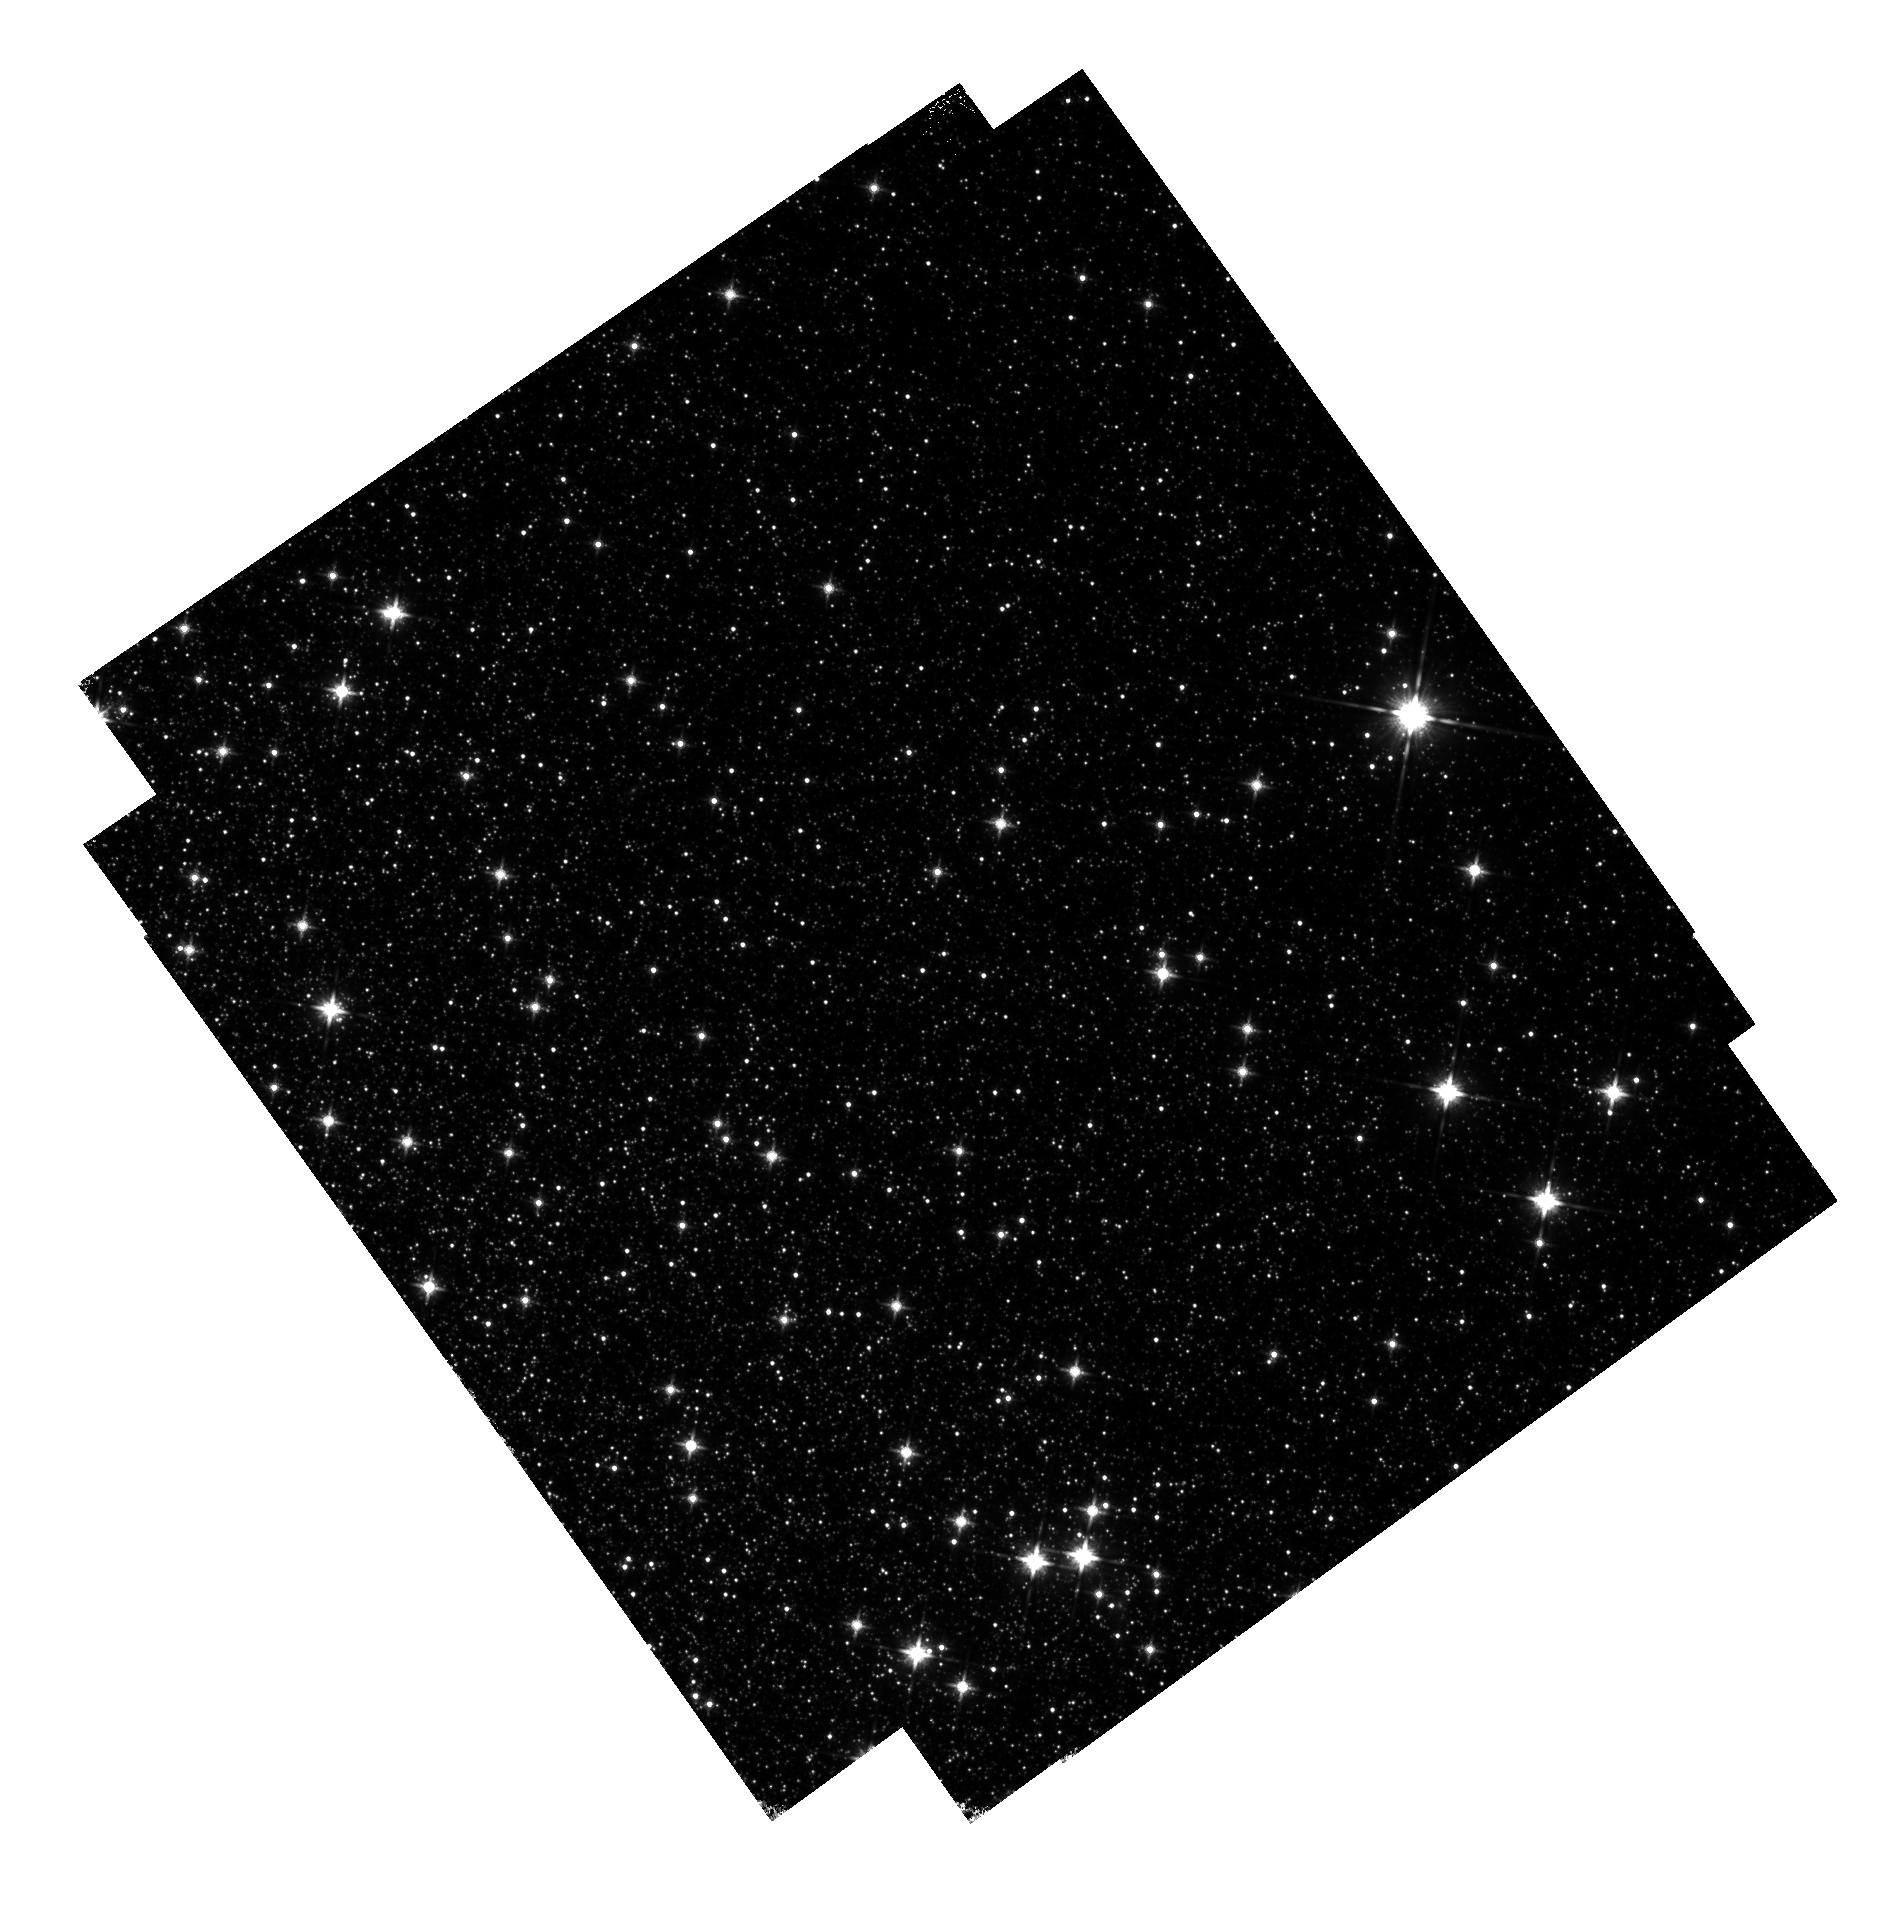
Target: field at RA 201.567°, Dec -47.423°. Instrument: WFC3/IR. Filter: F140W. Exposure: 14 min. Observation ID: hst_13606_01_wfc3_ir_f140w_ichi01

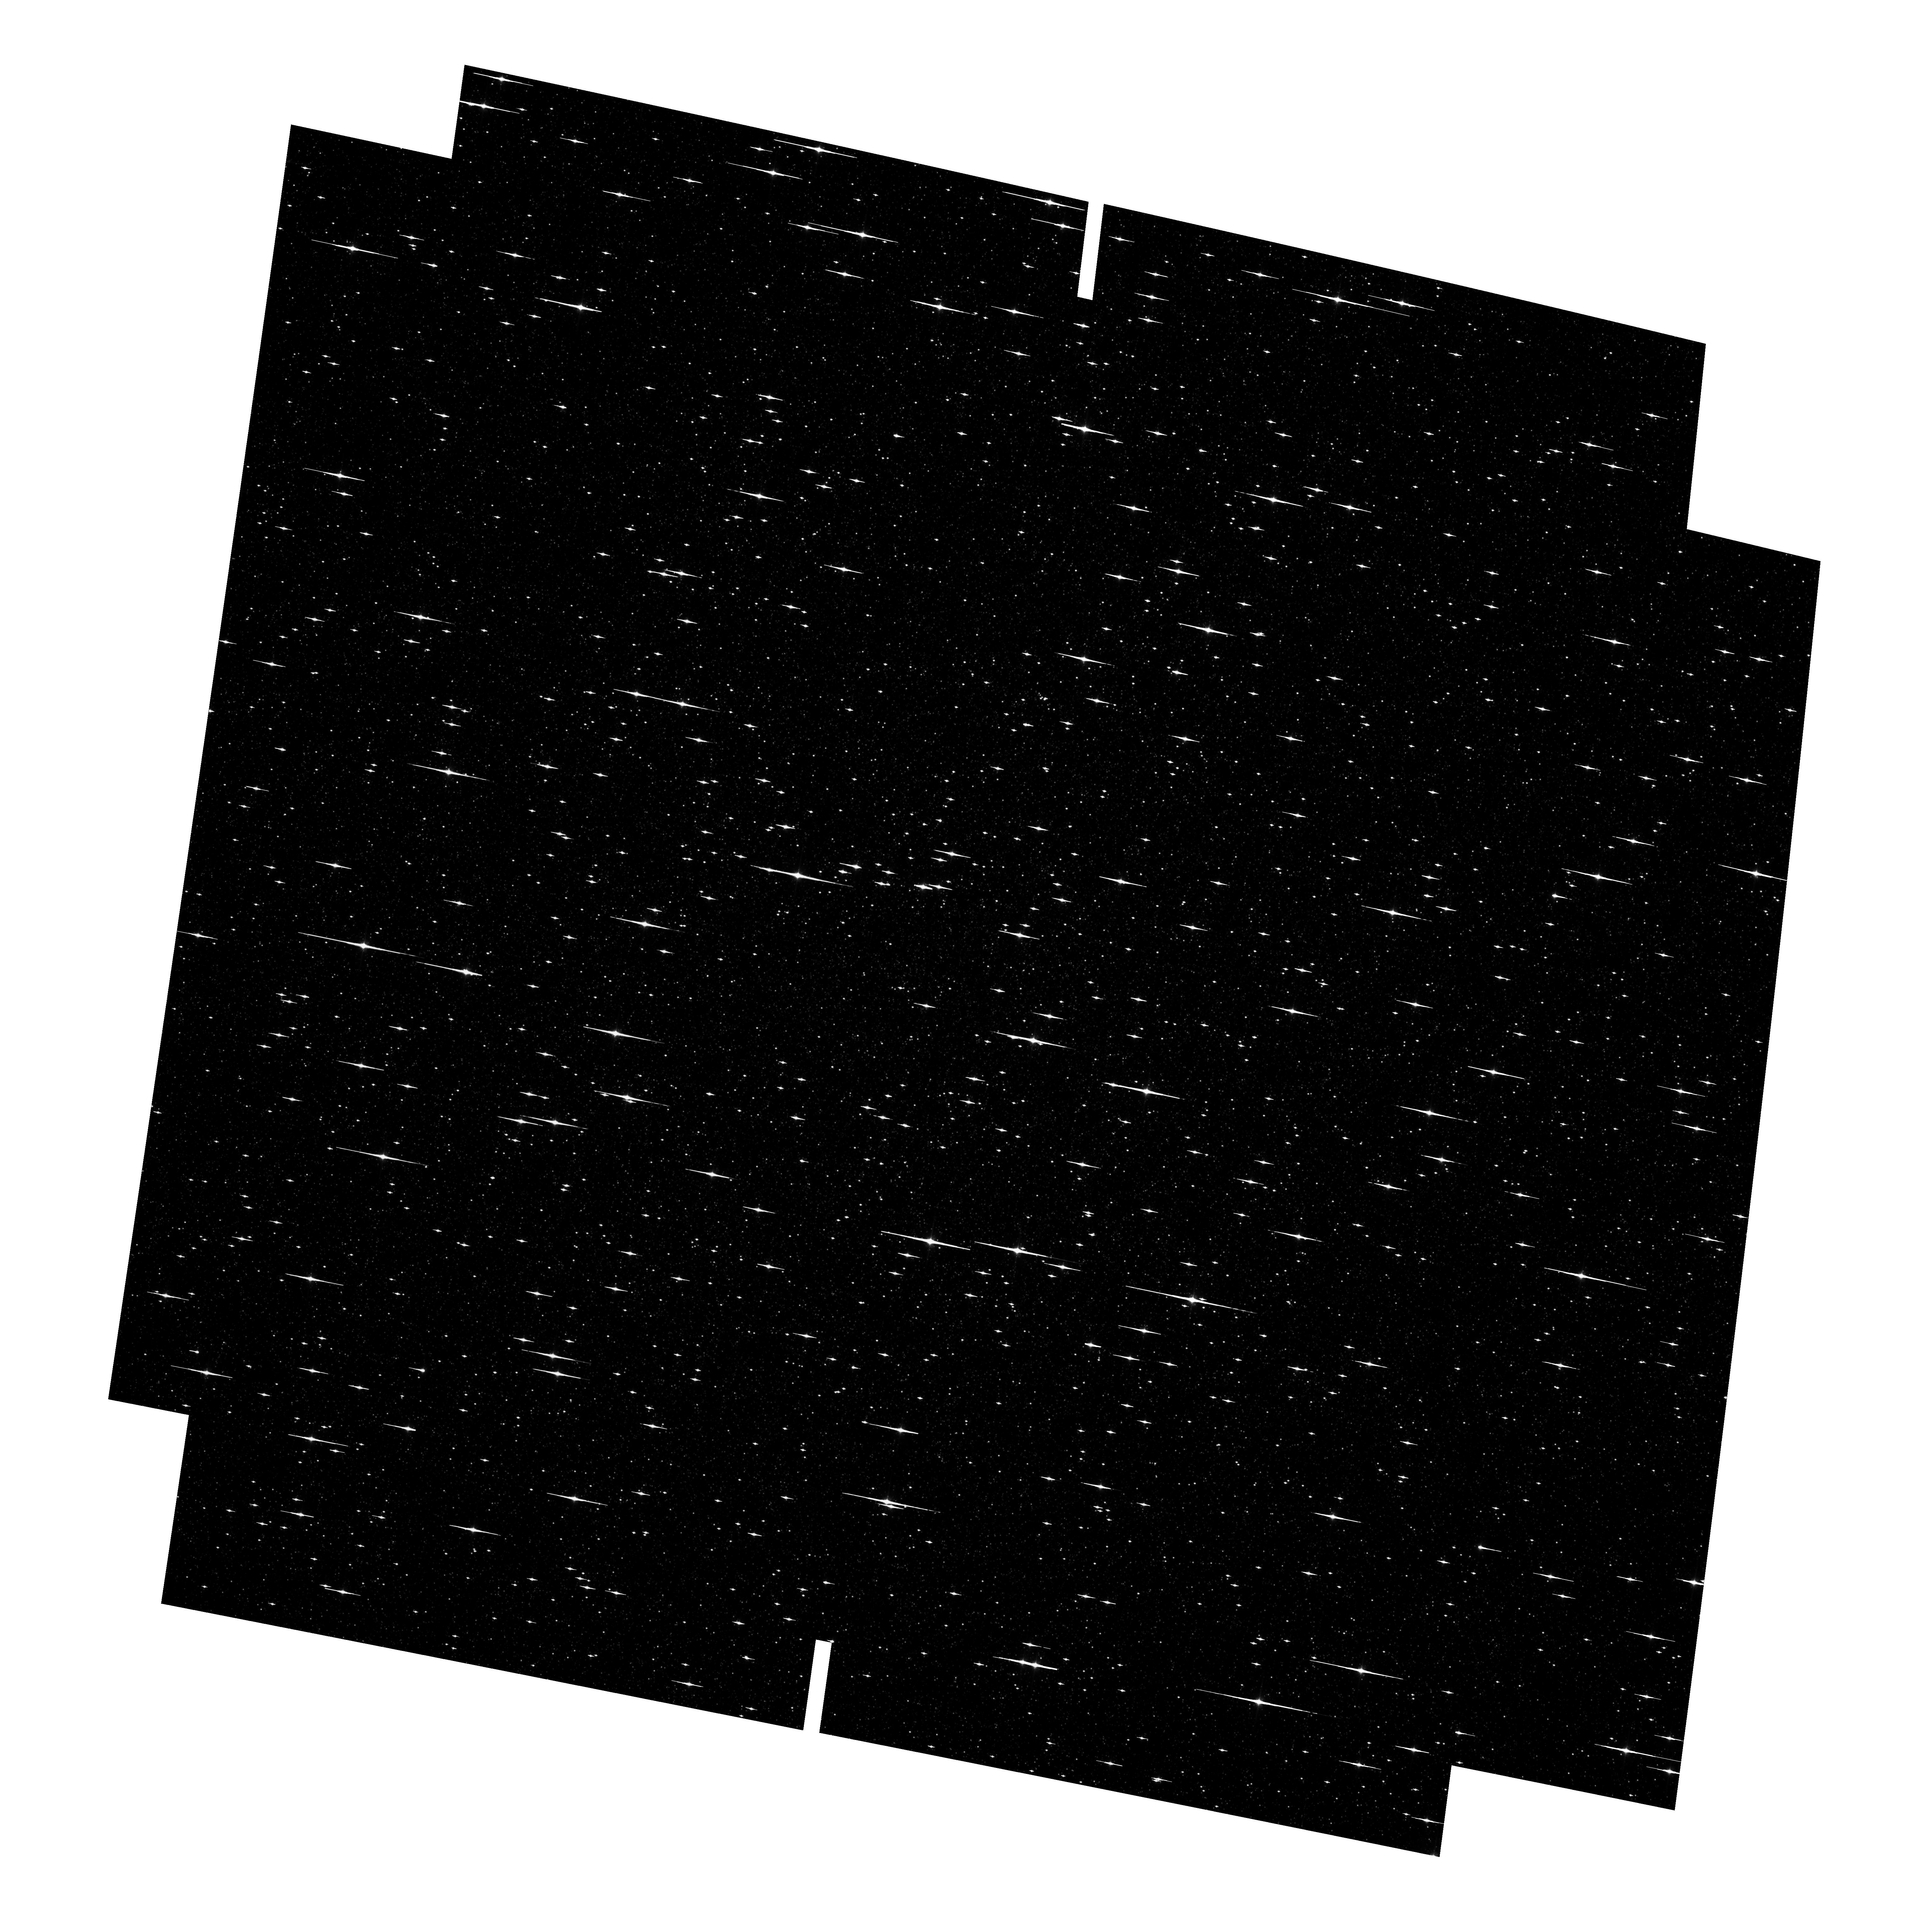
Target: OMEGACEN. Instrument: ACS/WFC. Filter: F814W. Exposure: 6 min. Observation ID: hst_13606_01_acs_wfc_f814w_jchi01

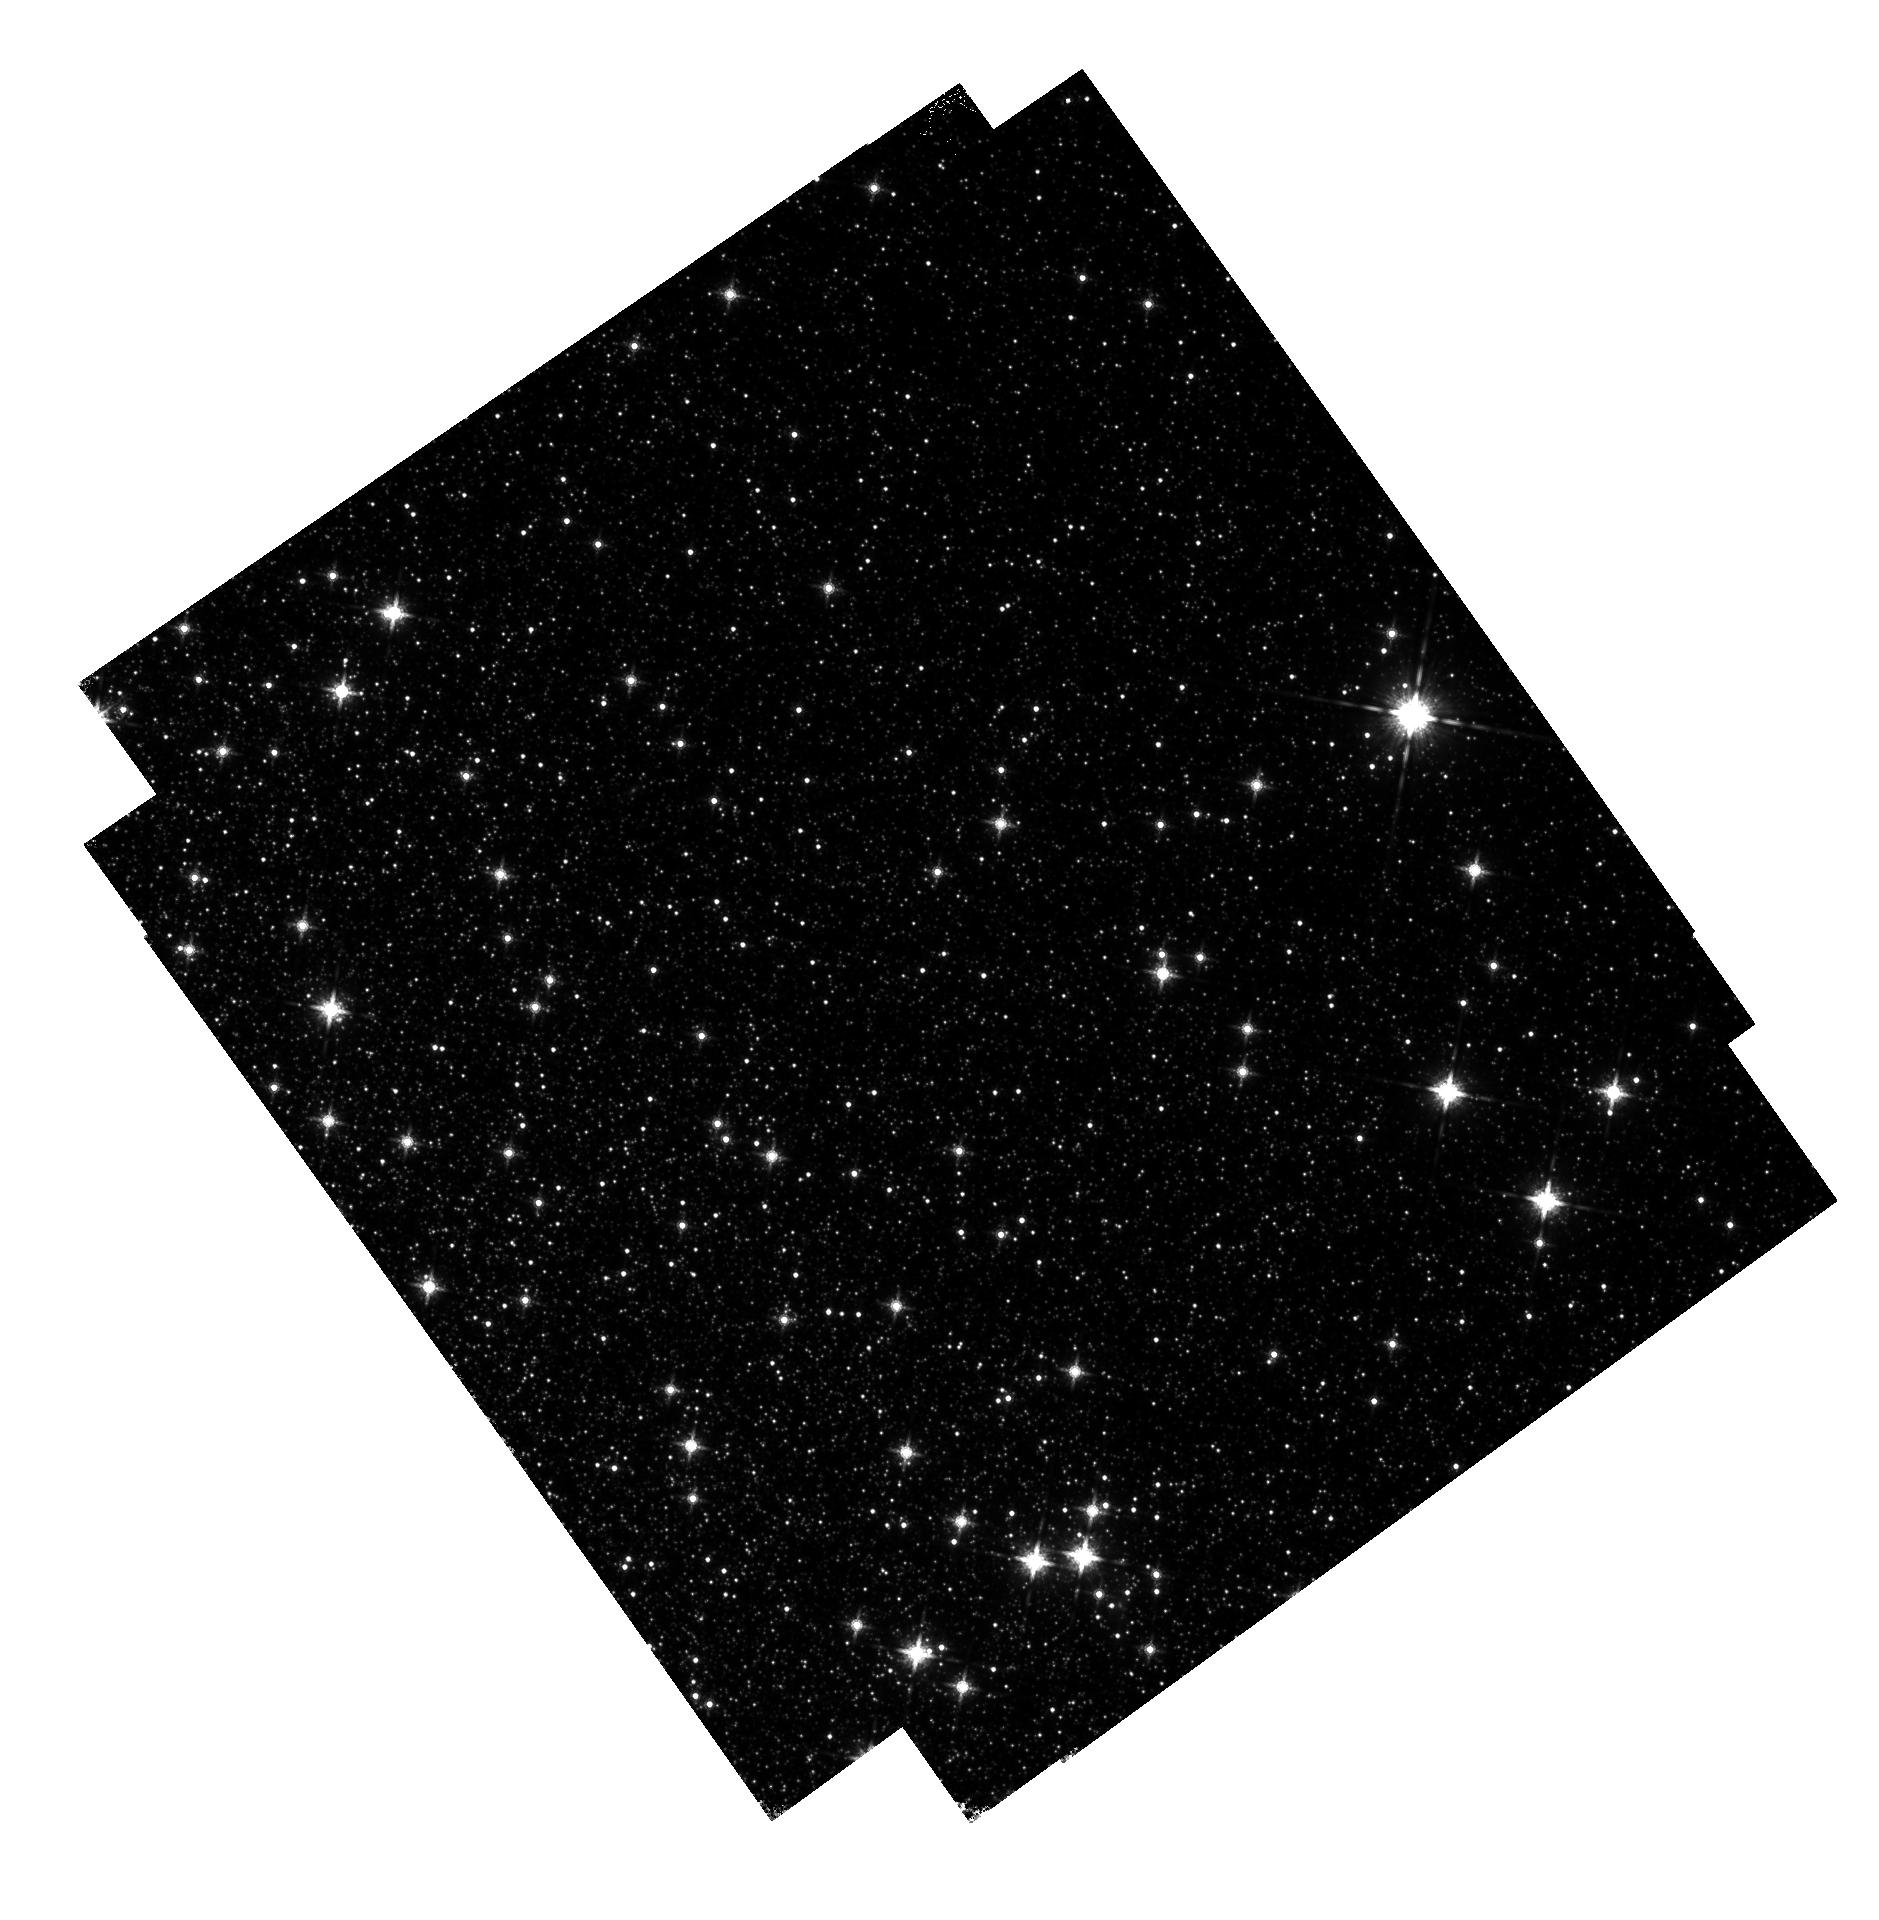
Target: field at RA 201.571°, Dec -47.417°. Instrument: WFC3/IR. Filter: F160W. Exposure: 14 min. Observation ID: hst_13606_01_wfc3_ir_f160w_ichi01

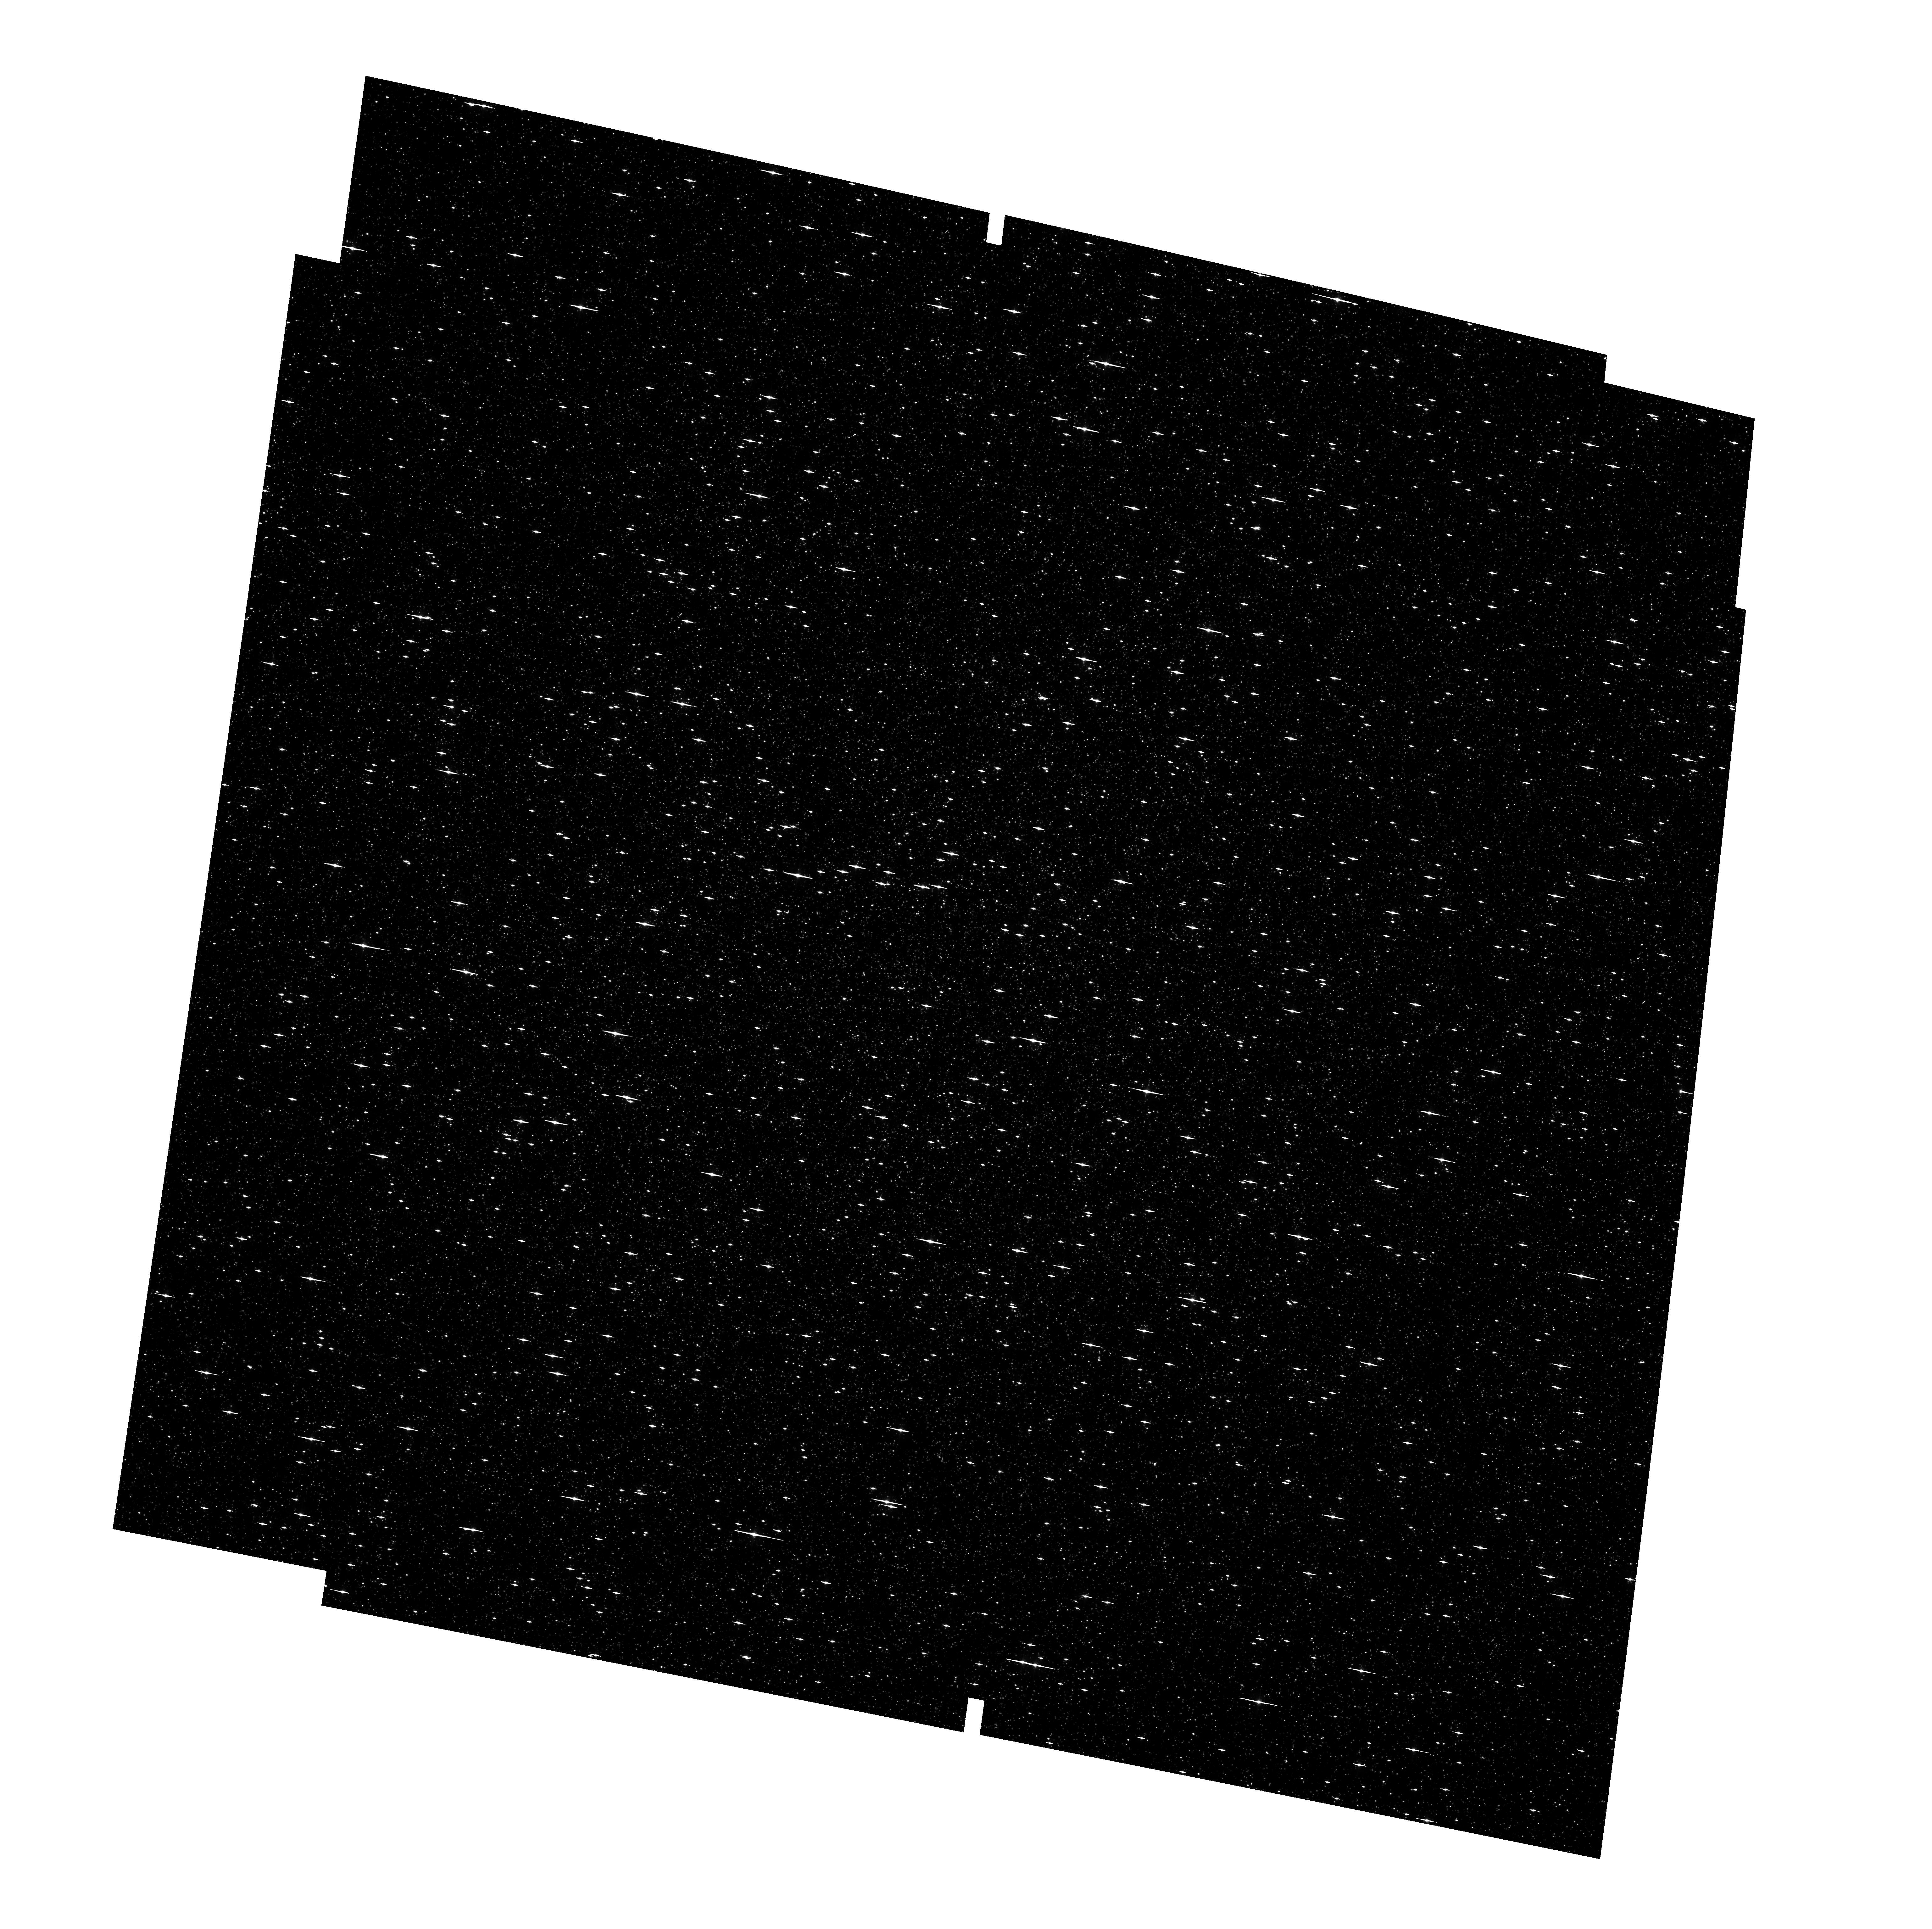
Target: OMEGACEN. Instrument: ACS/WFC. Filter: F435W. Exposure: 23 min. Observation ID: hst_13606_01_acs_wfc_f435w_jchi01

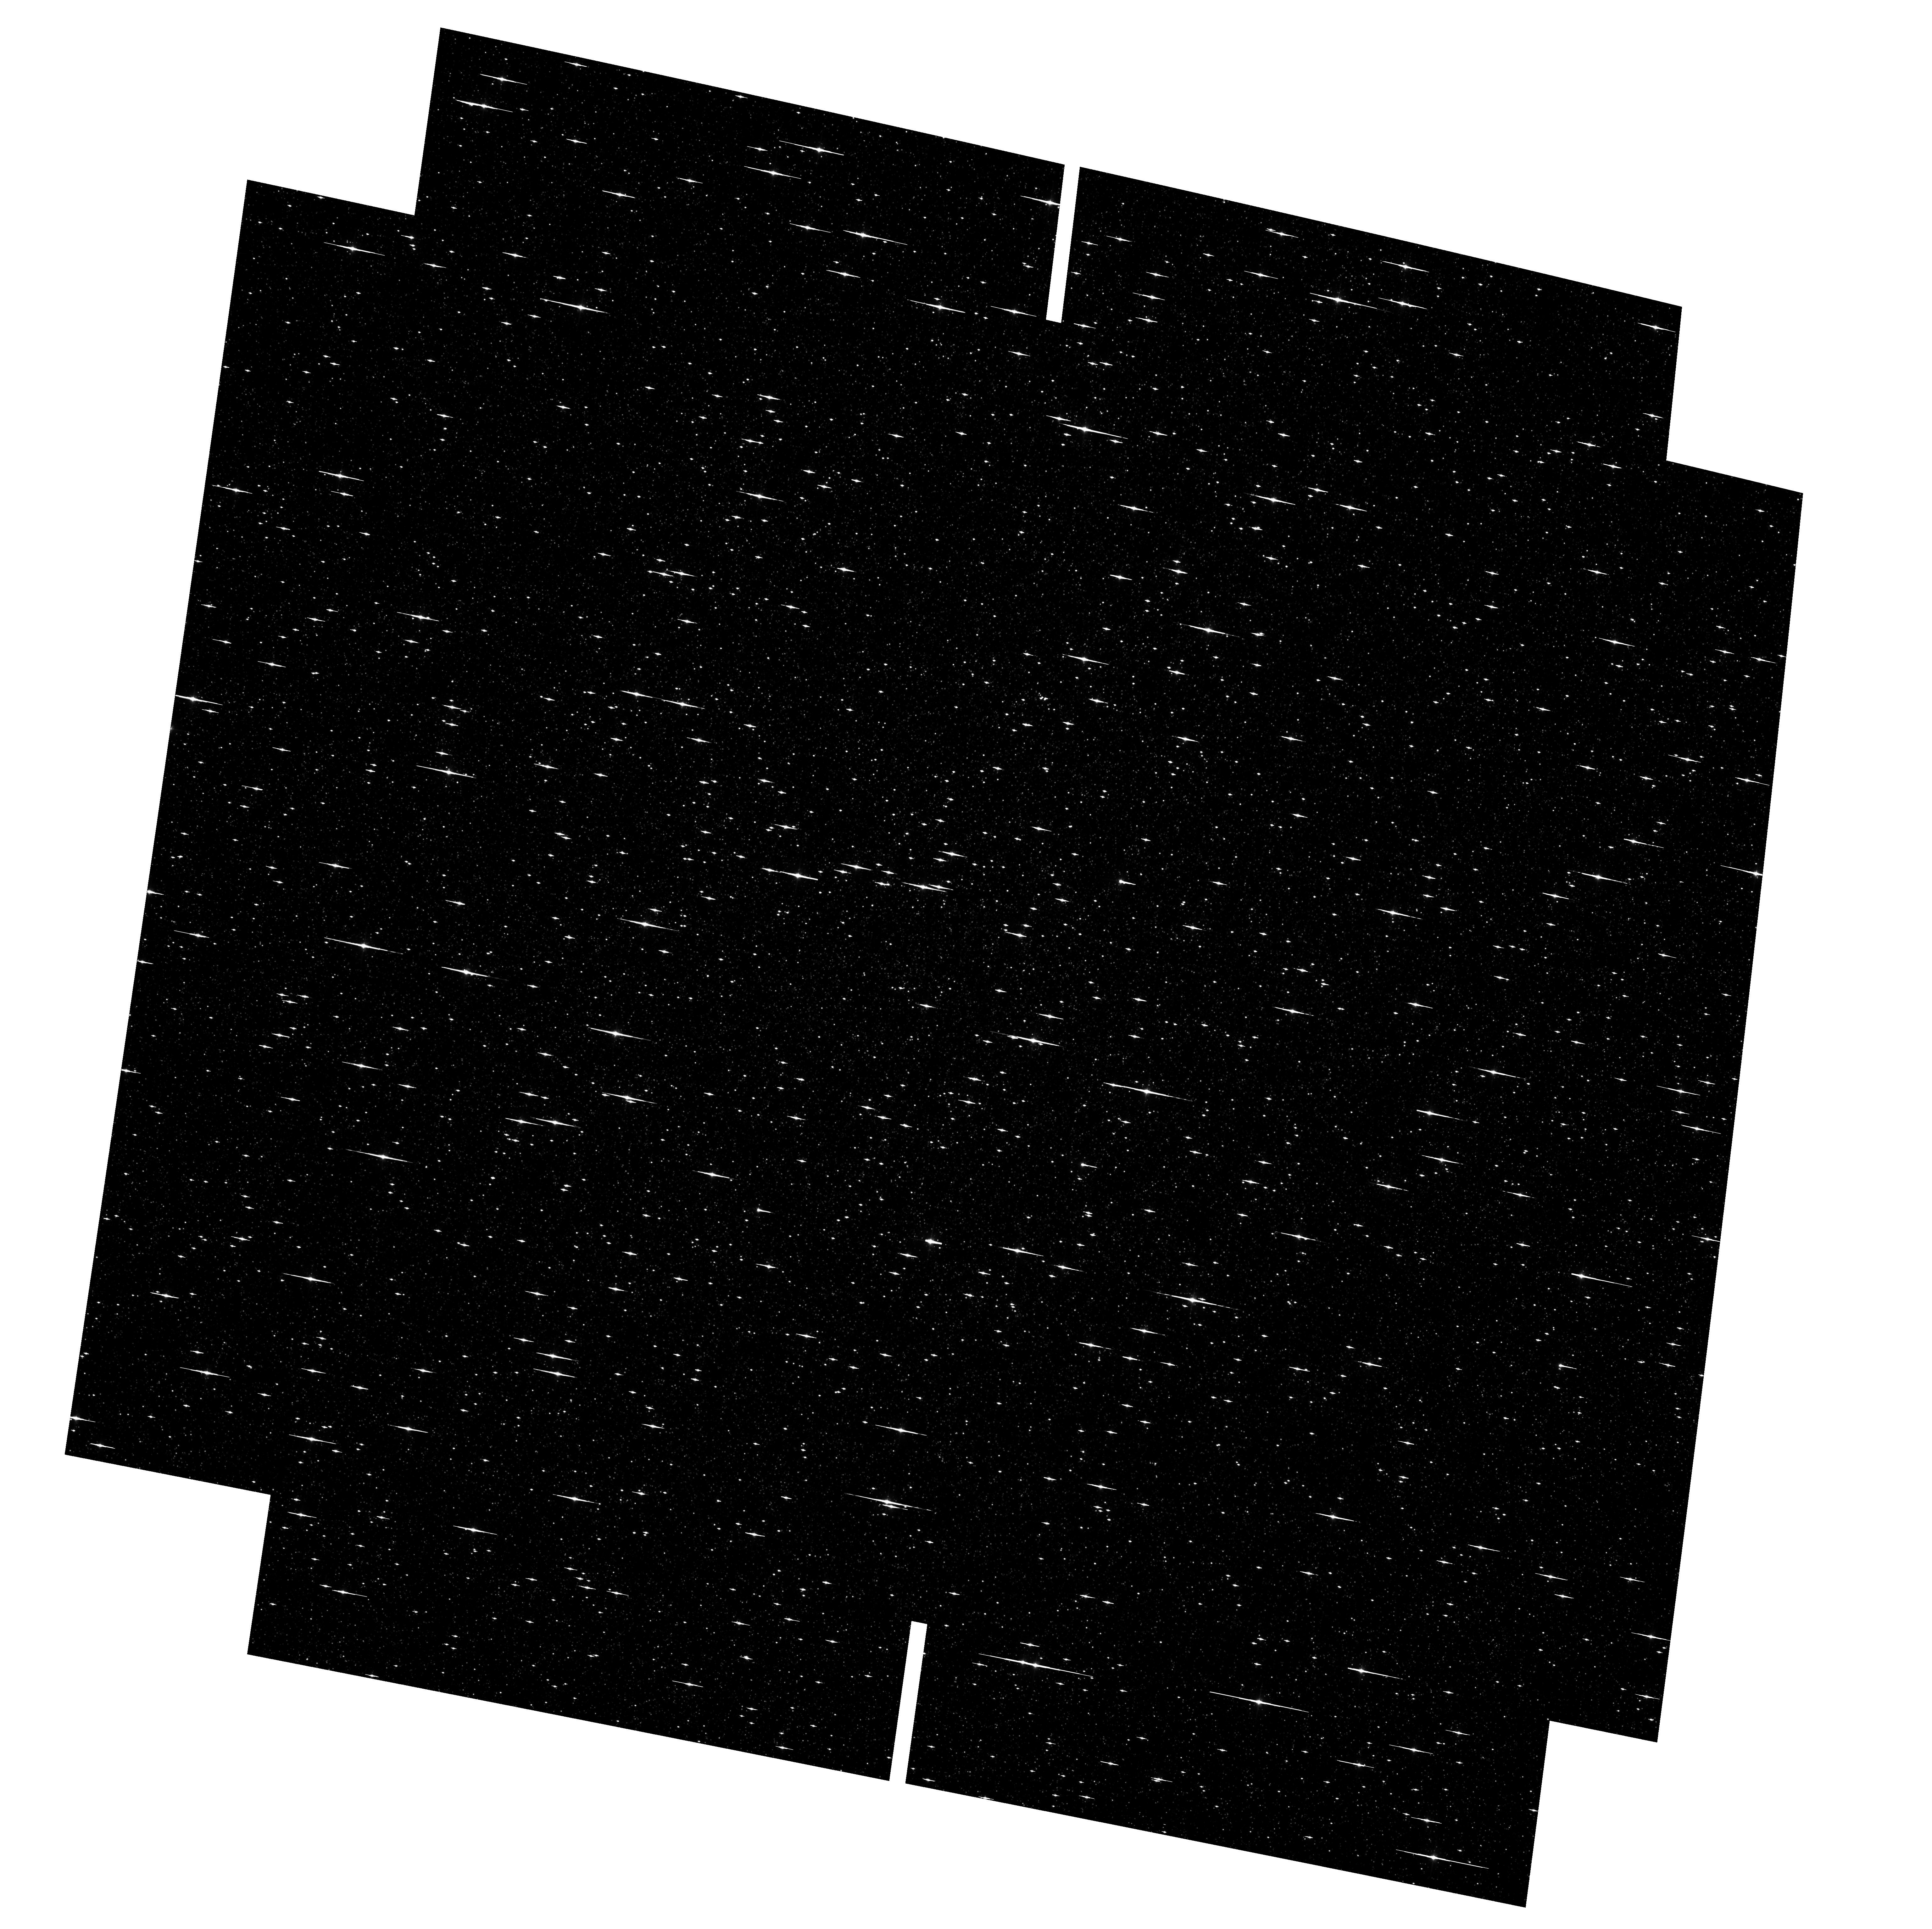
Target: OMEGACEN. Instrument: ACS/WFC. Filter: F606W. Exposure: 5 min. Observation ID: hst_13606_01_acs_wfc_f606w_jchi01

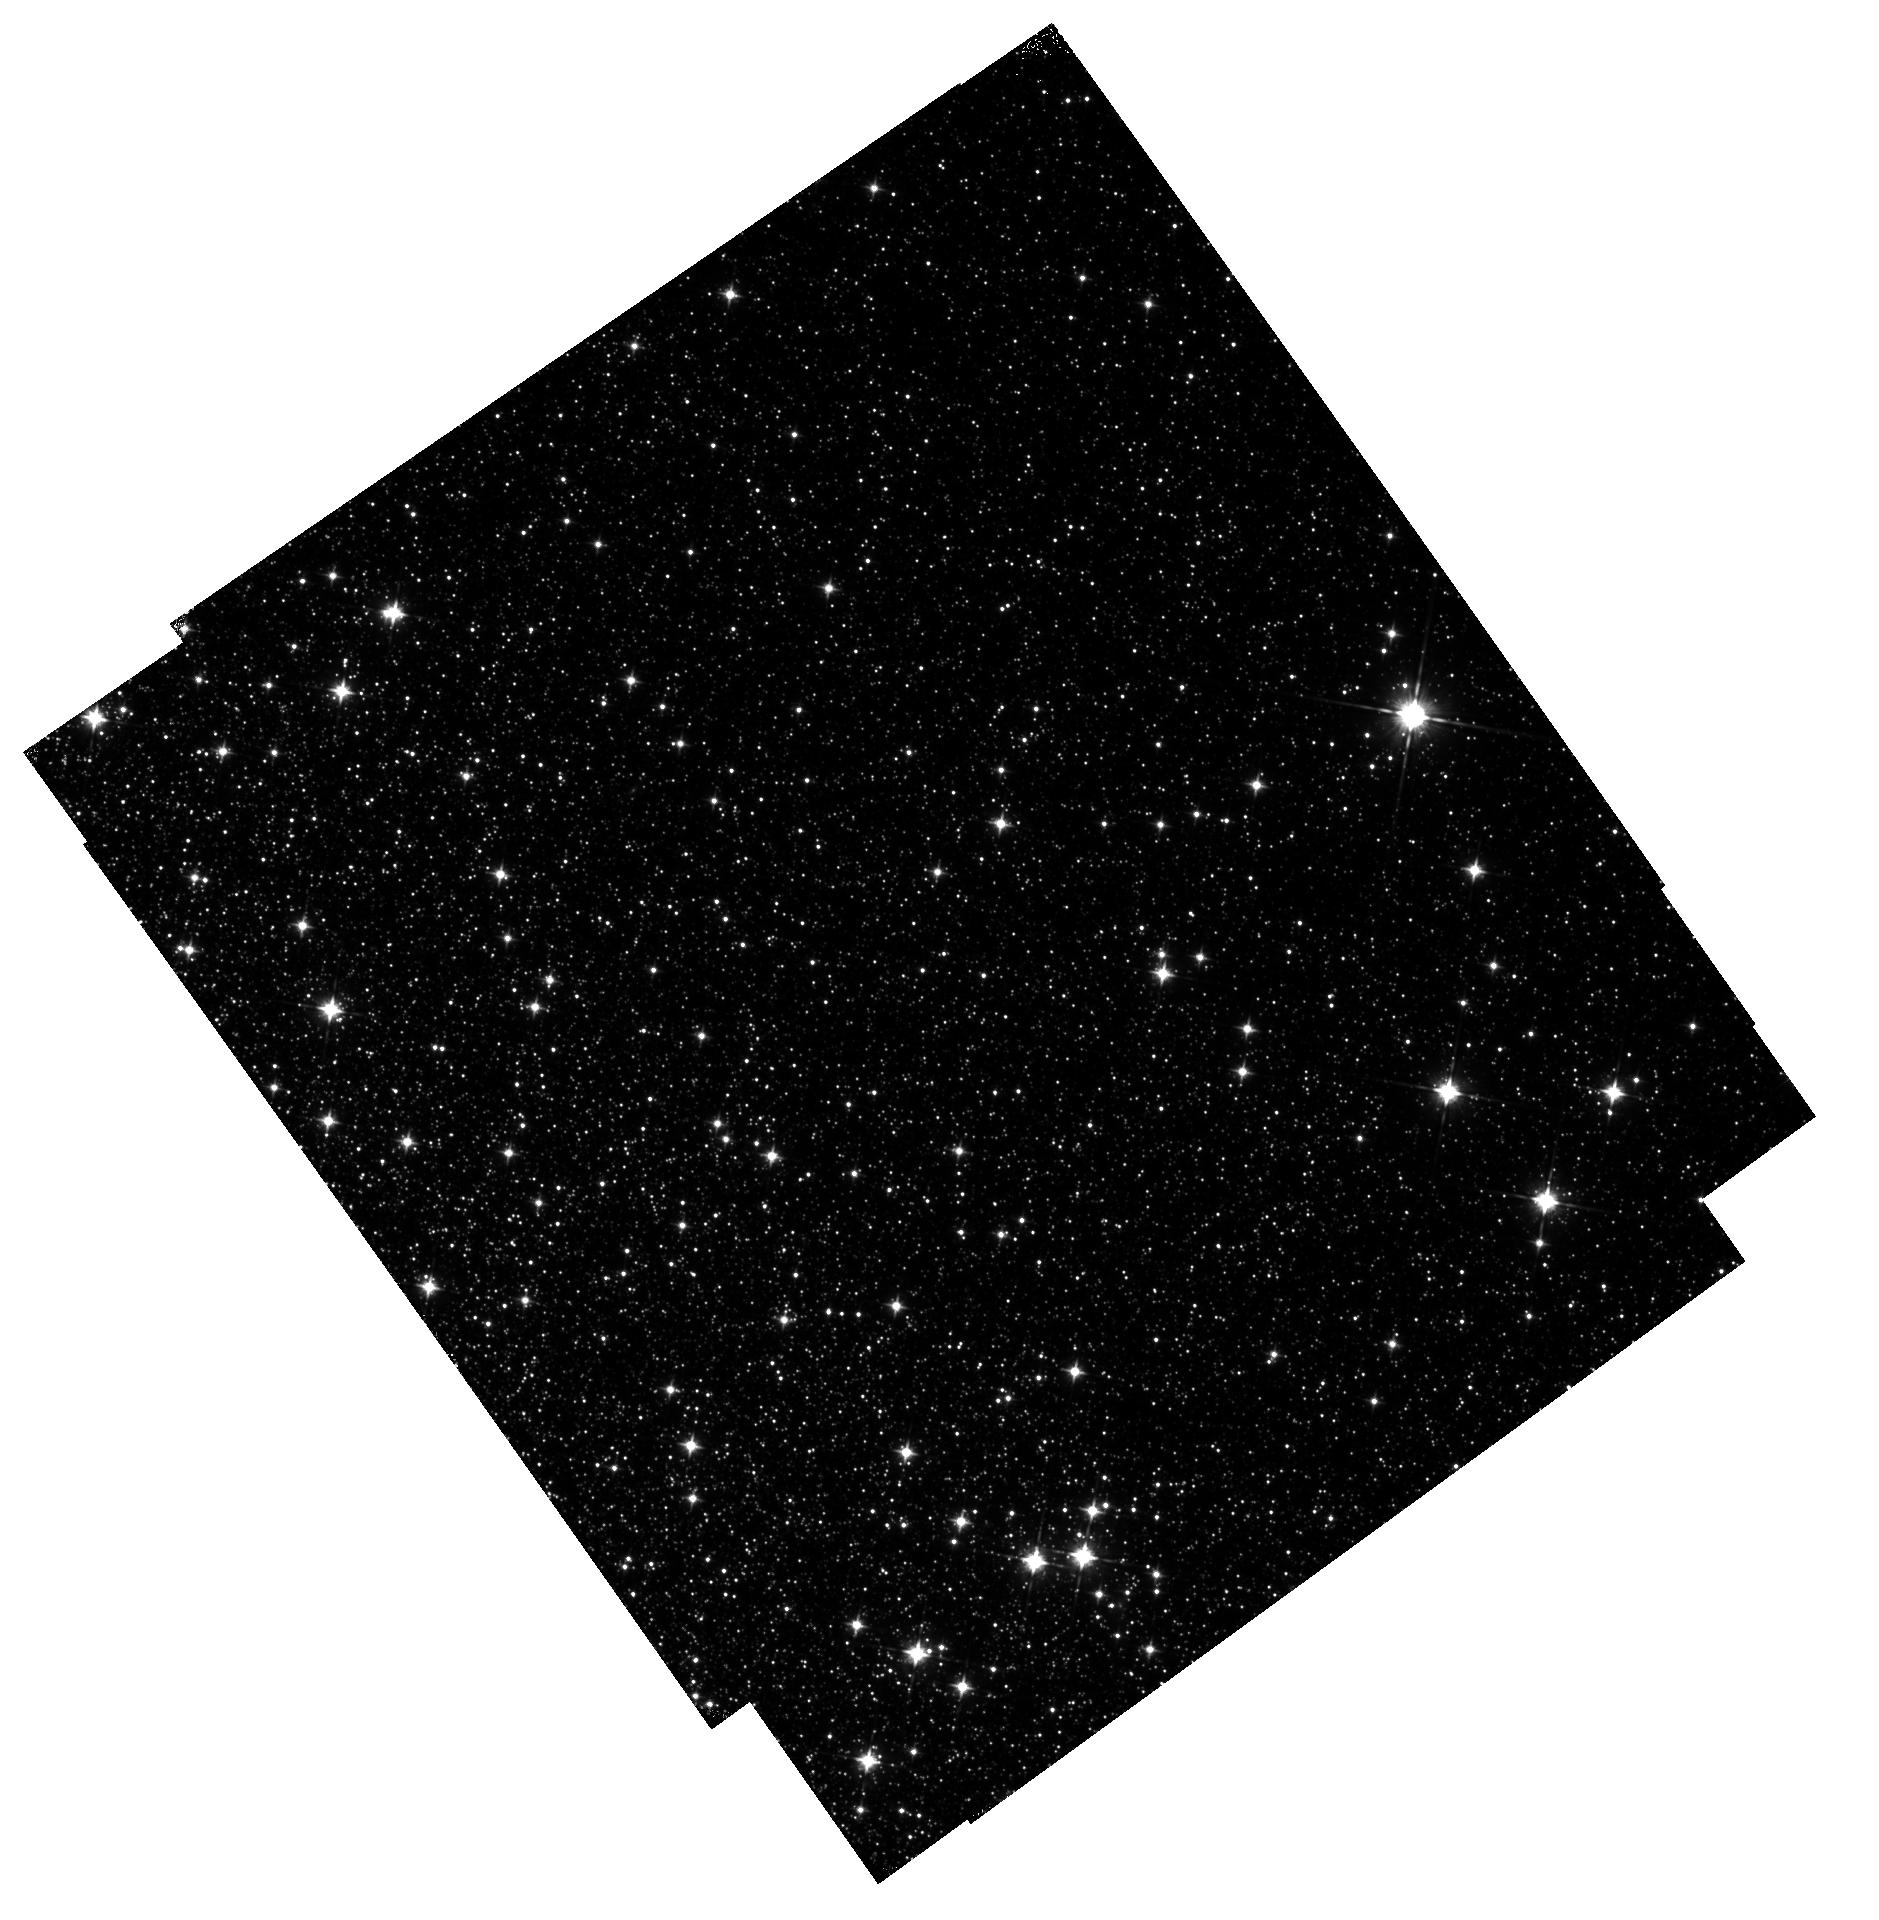
Target: field at RA 201.568°, Dec -47.420°. Instrument: WFC3/IR. Filter: F105W. Exposure: 14 min. Observation ID: hst_13606_01_wfc3_ir_f105w_ichi01

PSF support pilot program (PI: Anderson, Jay)

The goal of this program is to observe the center of Omega Cen (which has a nice flat distribution of reasonably-spaced-out stars) in order to construct a PSF model for ACS's three workhorse filters: F435W, F606W, and F814W. These also happen to be the three ACS filters that will be used in the Frontier-Field program. PI-Anderson will use the data to consturct an 9x10 array of fiducial PSFs that describe the static variation of the PSF across the frame for each filter. He will also provide some simple routines that the public can use to insert PSFs into images. The observations will dither the center of the cluster around in a circle with a radius of about 30" such that any single star never falls in the ACS gap more than once. This has the additional benefit that we can use this large dither to validate or improve the distortion solution at the same time we are solving for the PSF. We will get four exposures through each of the ACS filters. The exposure times for the three ACS filters (F435W, F606W, and F814W) were chosen to maximize the number of bright unsaturated stars while simultaneously minimizing the number of saturated stars present. To do this, we made sure that the SGB (which is where the LF rises precipitously) is just below the saturation level. We used archival images from GO-9444 and GO-10775 to ensure that 339s for F435W, 80s in F606W, and 90s in F814W is perfect for this. In addition to the ACS exposures, we also take parallels with WFC3/IR. These exposures will sample a field that is 6' off center. The core radius is 2.5', so this outer field should have a density that is ~5x lower than at the center, meaning the typical star is maybe 2.5x farther away. This should compensate for the larger WFC3/IR pixels and will allow us to construct PSFs that are appropriate. We take a total of 32 WFC3/IR exposures, each with an exposure time of 103s, and divide these 32 exposures among the four FF WFC3/IR exposures: F105W, F125W, F140W, and F160W. We will use these parallel observations to construct spatially variable models for the WFC3/IR PSF as well. Stars just below the SGB should receive about 25, 000 counts in hteir central pixels in these WFC3/IR exposures, so they should not saturate and their persistence should be manageable.